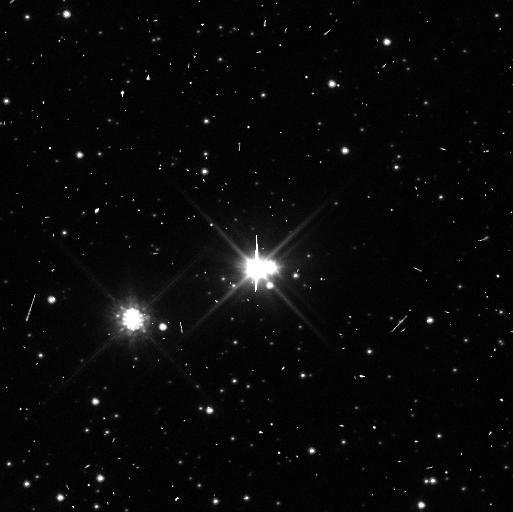
Target: PLUTO. Instrument: WFC3/UVIS. Filter: F350LP. Exposure: 3 min. Observation ID: ibu402olq

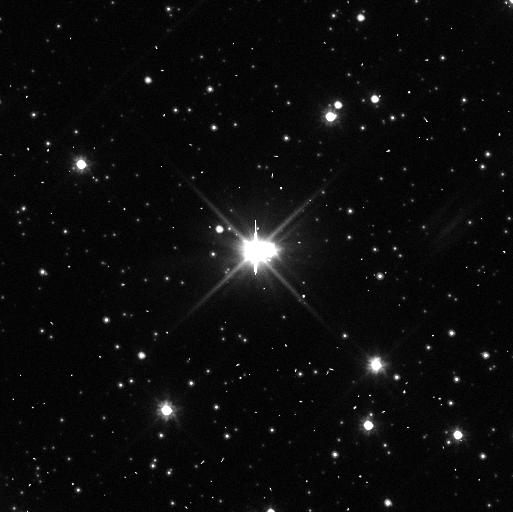
Target: PLUTO. Instrument: WFC3/UVIS. Filter: F350LP. Exposure: 3 min. Observation ID: ibu405jkq

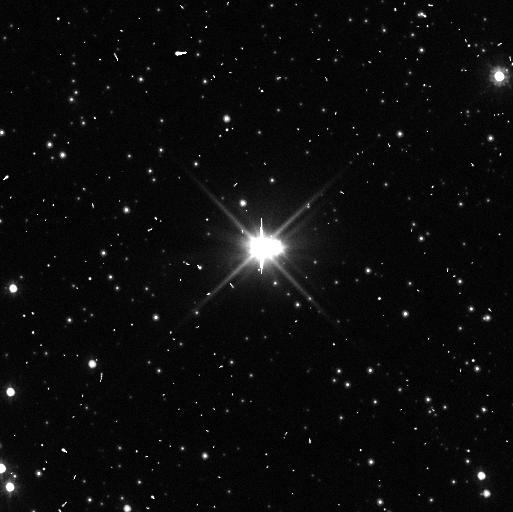
Target: PLUTO. Instrument: WFC3/UVIS. Filter: F350LP. Exposure: 3 min. Observation ID: ibu408ftq

A Deep Search for Satellites in the Pluto System: Providing Critical, Safety-of-Flight Support to NASAs New Horizons Mission (PI: Weaver, Hal)

We propose a simple, 9-orbit (3 orbits at each of 3 epochs) DD program with two objectives: (1) as a safety-of-flight issue, perform a deep search (V=25-26) for satellites in the 0.9 arcsec radius region between Pluto and Charon where NASA's New Horizons mission will fly, and (2) confirm or reject the candidate P5 and P6 satellites seen in recent HST imaging, while performing an even deeper search (V=27) for satellites in the region between Charon and Hydra so observations of them can be planned before the New Horizons mission planning is frozen prior to the on-spacecraft rehearsal. Hubble is uniquely qualified to achieve these time-critical objectives, which we hope to achieve before the Pluto system enters the Hubble solar exclusion zone in early November.